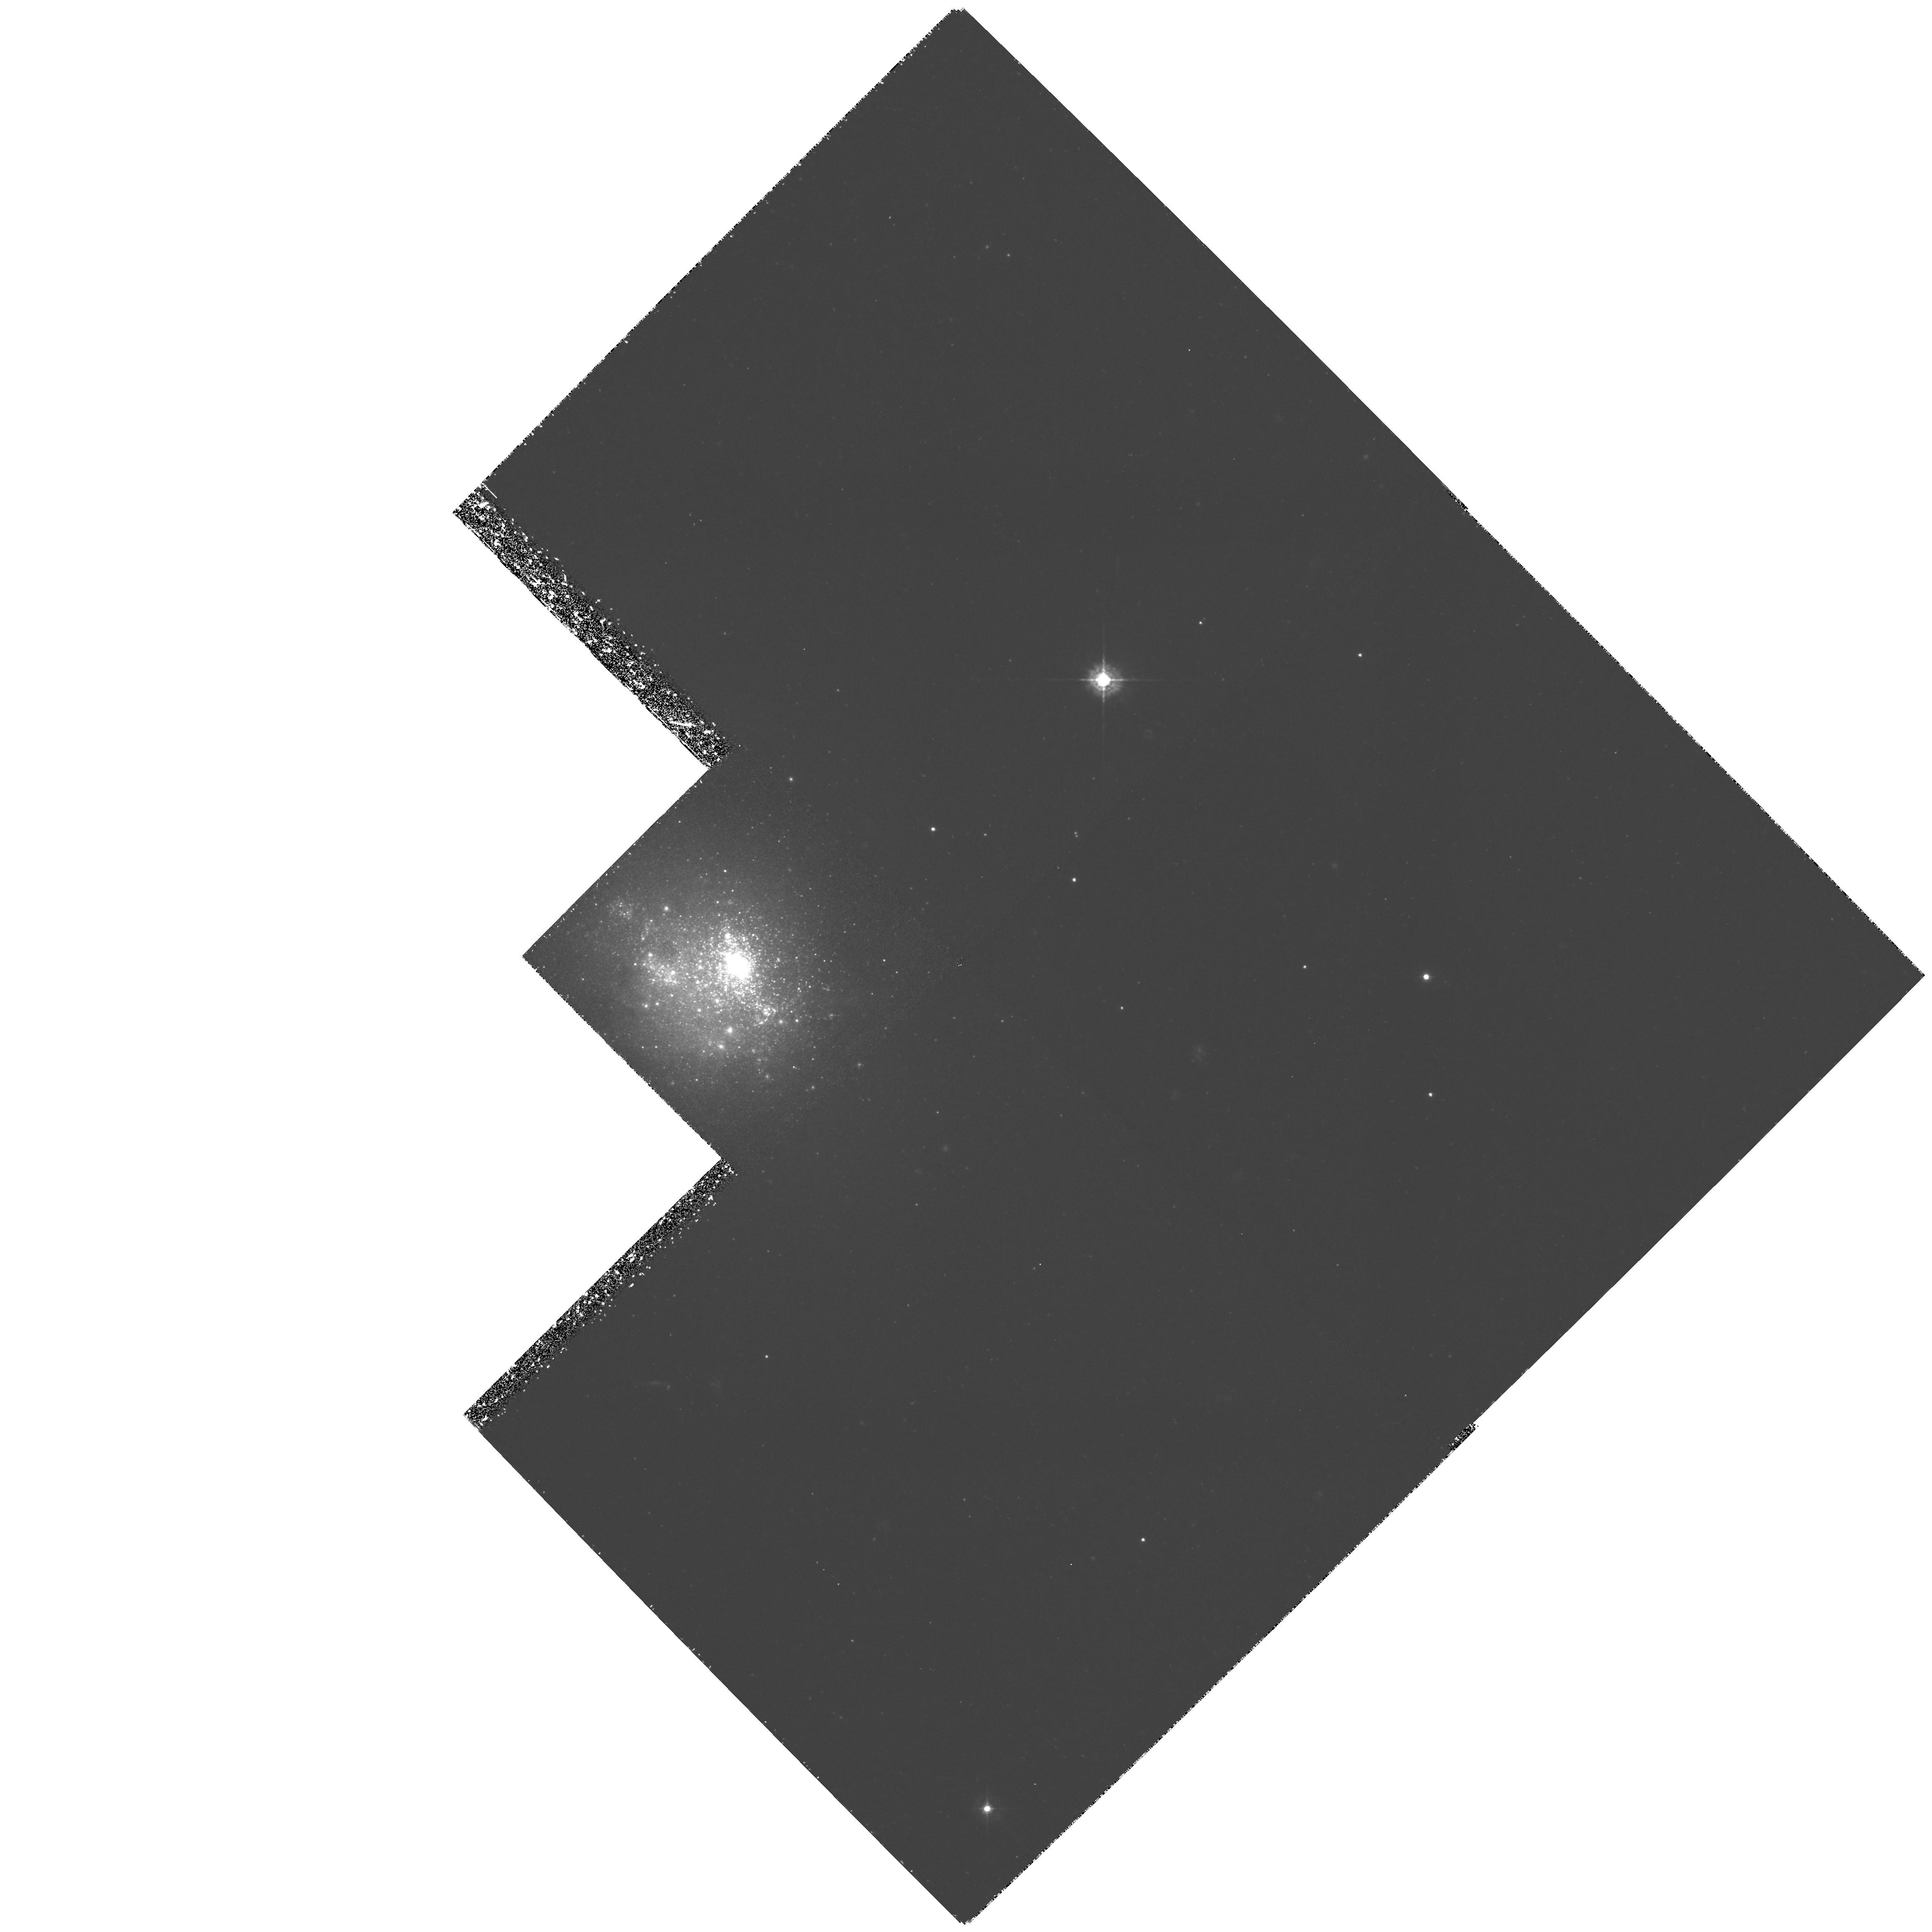
Target: NGC1705
Instrument: WFPC2/PC
Filter: F439W
Exposure: 4 h
Observation ID: hst_7506_03_wfpc2_pc_f439w_u51q03

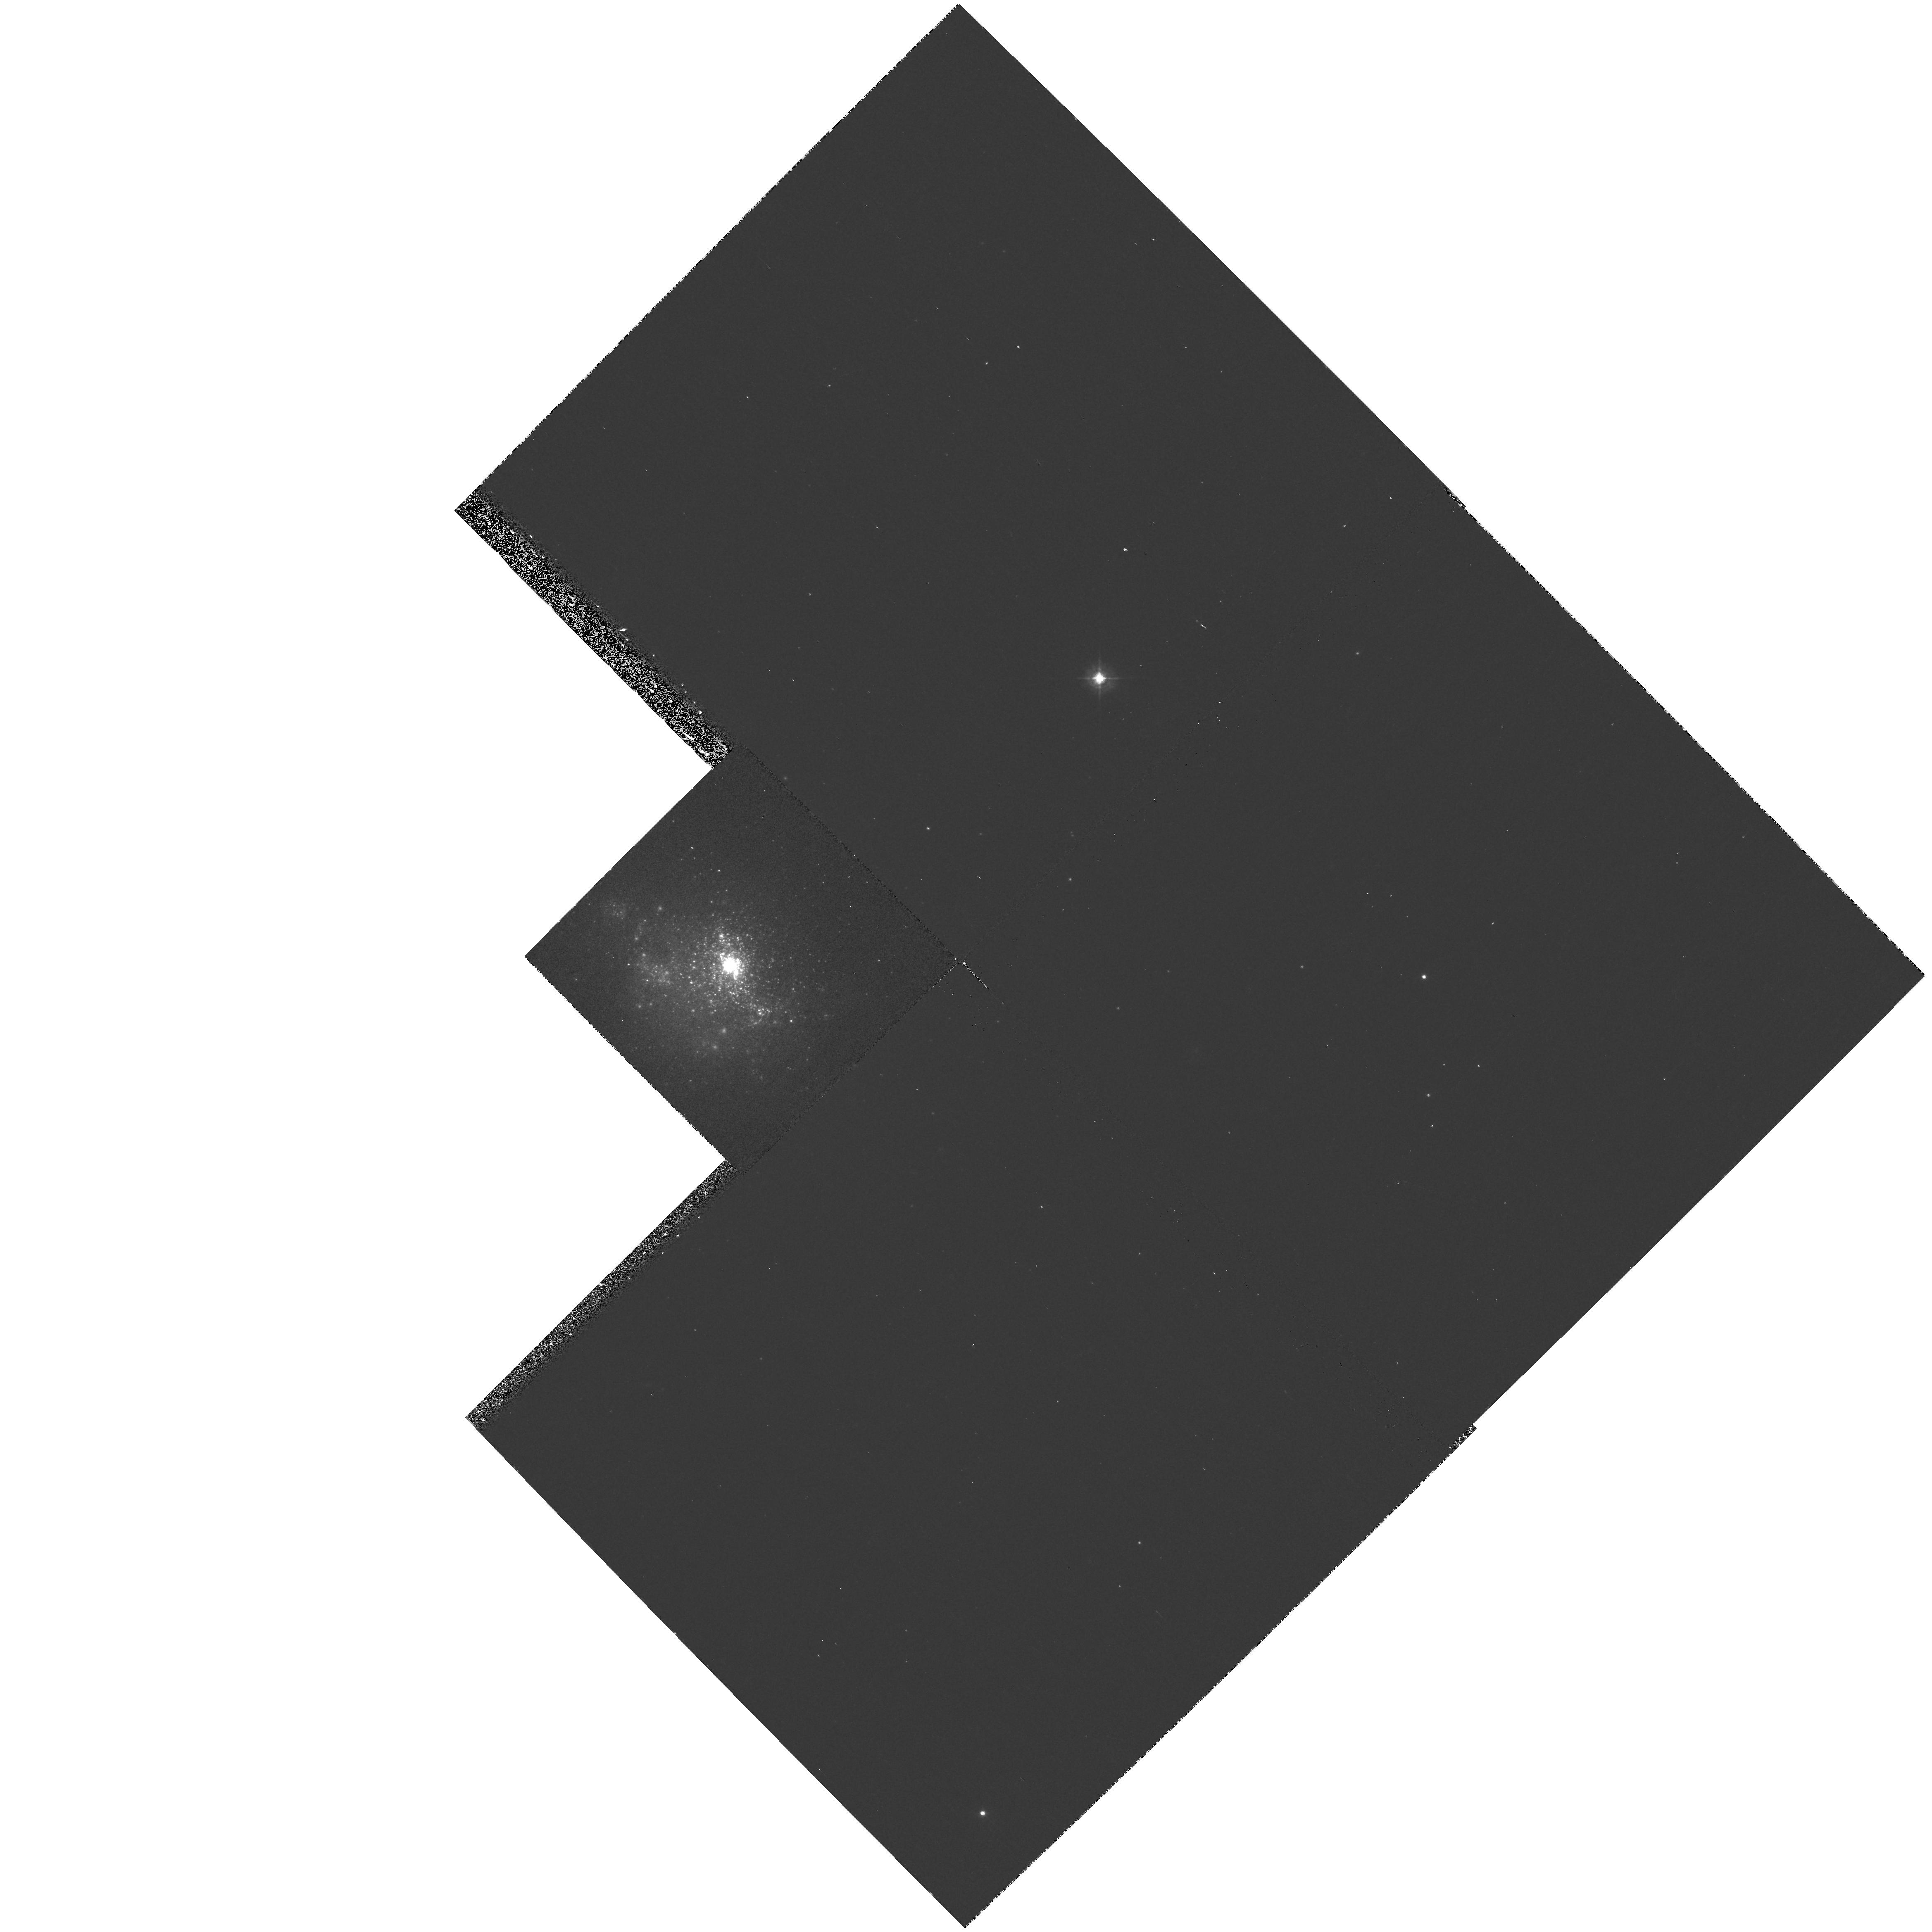
Target: NGC1705
Instrument: WFPC2/PC
Filter: F380W
Exposure: 17 min
Observation ID: hst_7506_04_wfpc2_pc_f380w_u51q04

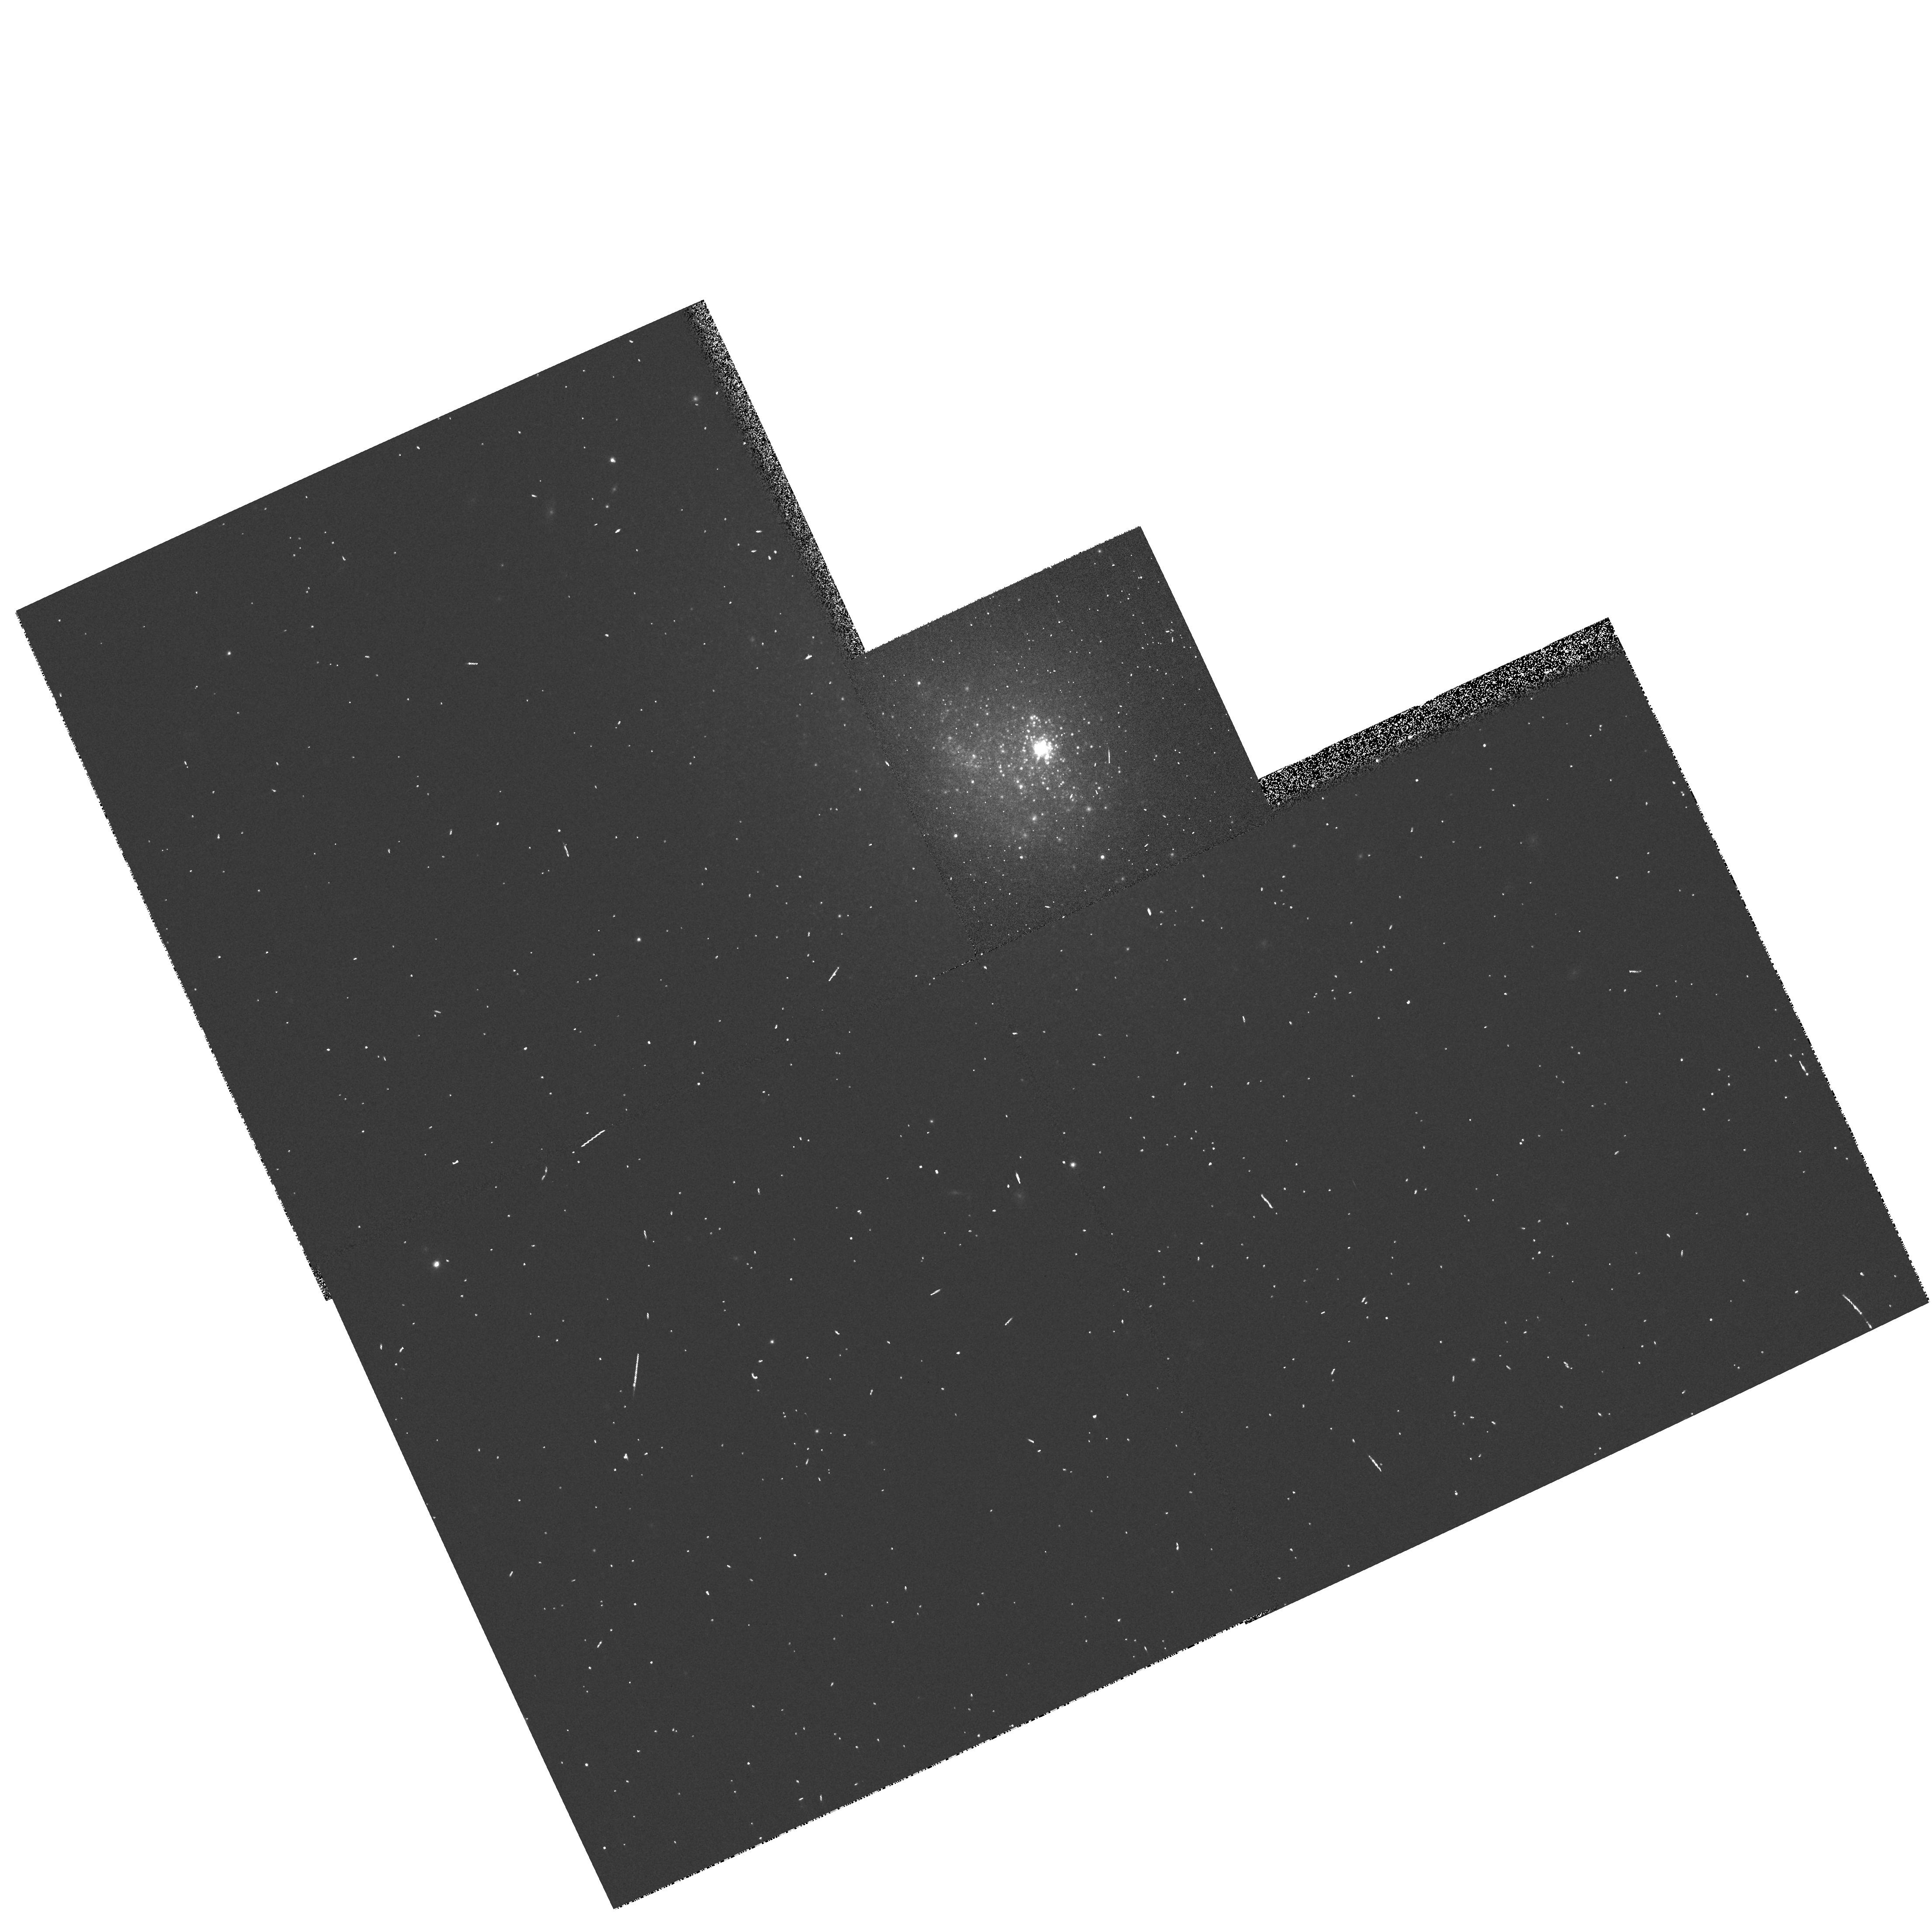
Target: NGC1705
Instrument: WFPC2/PC
Filter: F814W
Exposure: 2 min
Observation ID: hst_7506_54_wfpc2_pc_f814w_u51q54

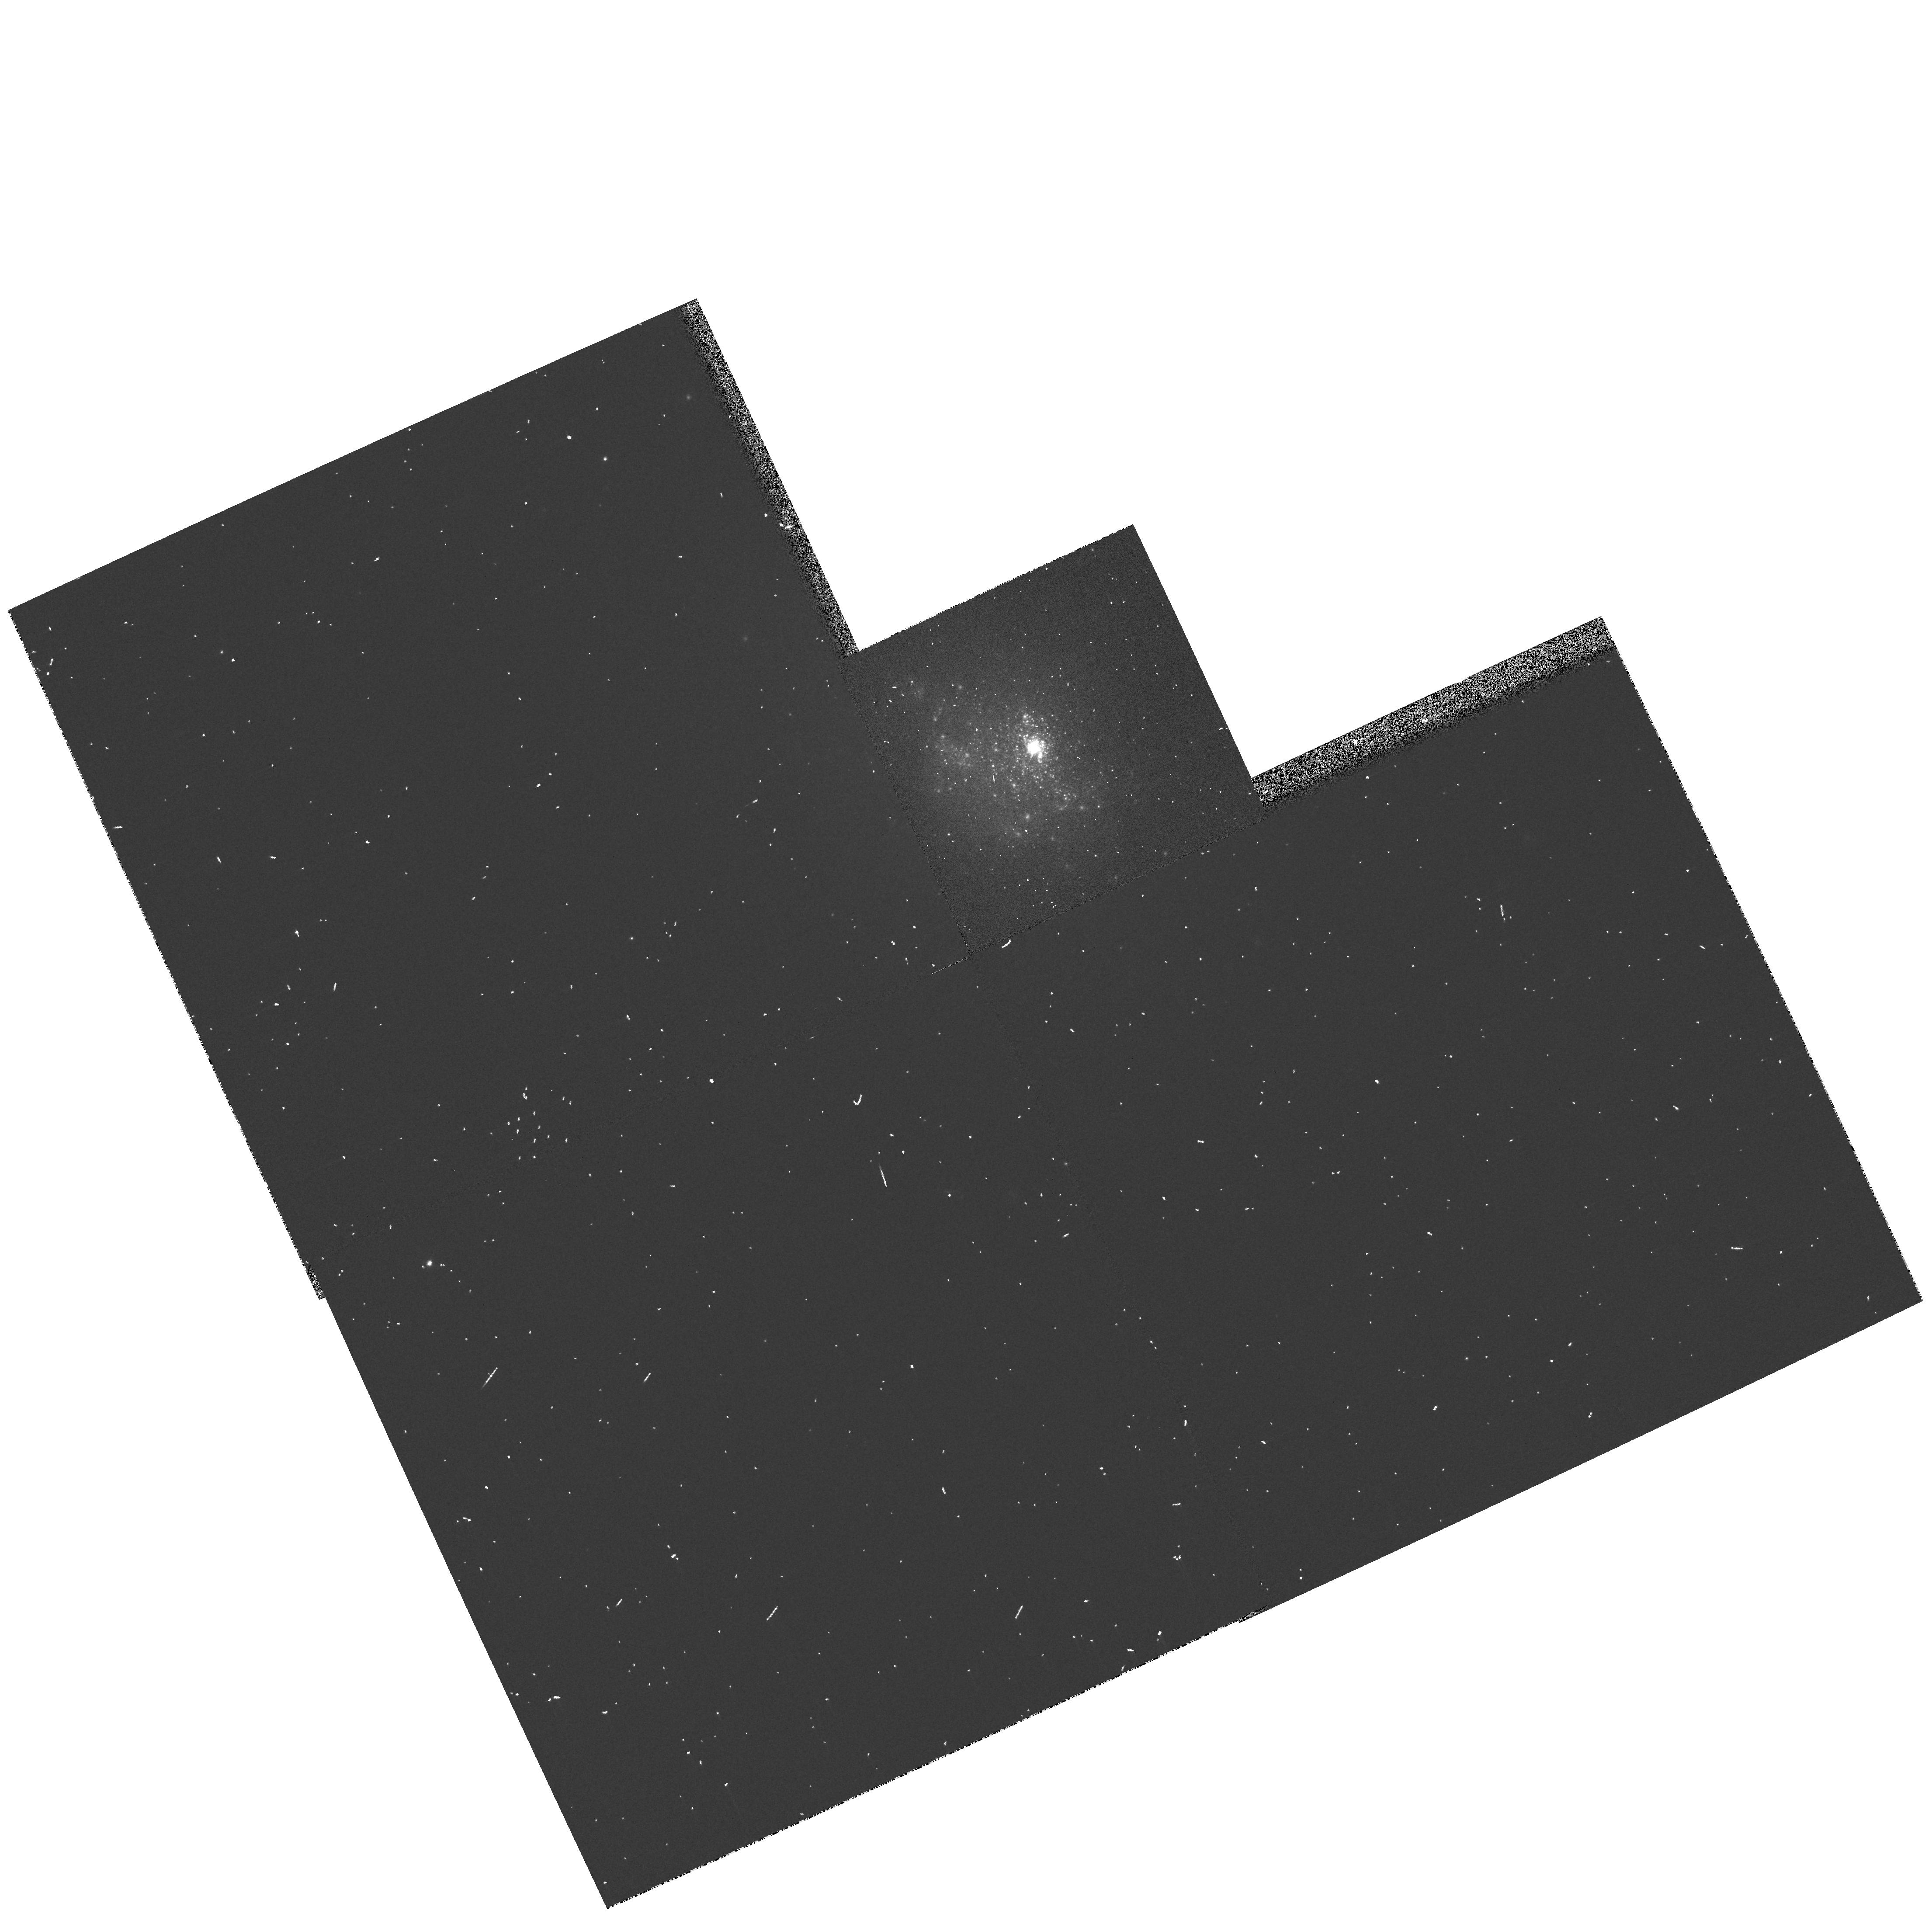
Target: NGC1705
Instrument: WFPC2/PC
Filter: F555W
Exposure: 1 min
Observation ID: hst_7506_54_wfpc2_pc_f555w_u51q54

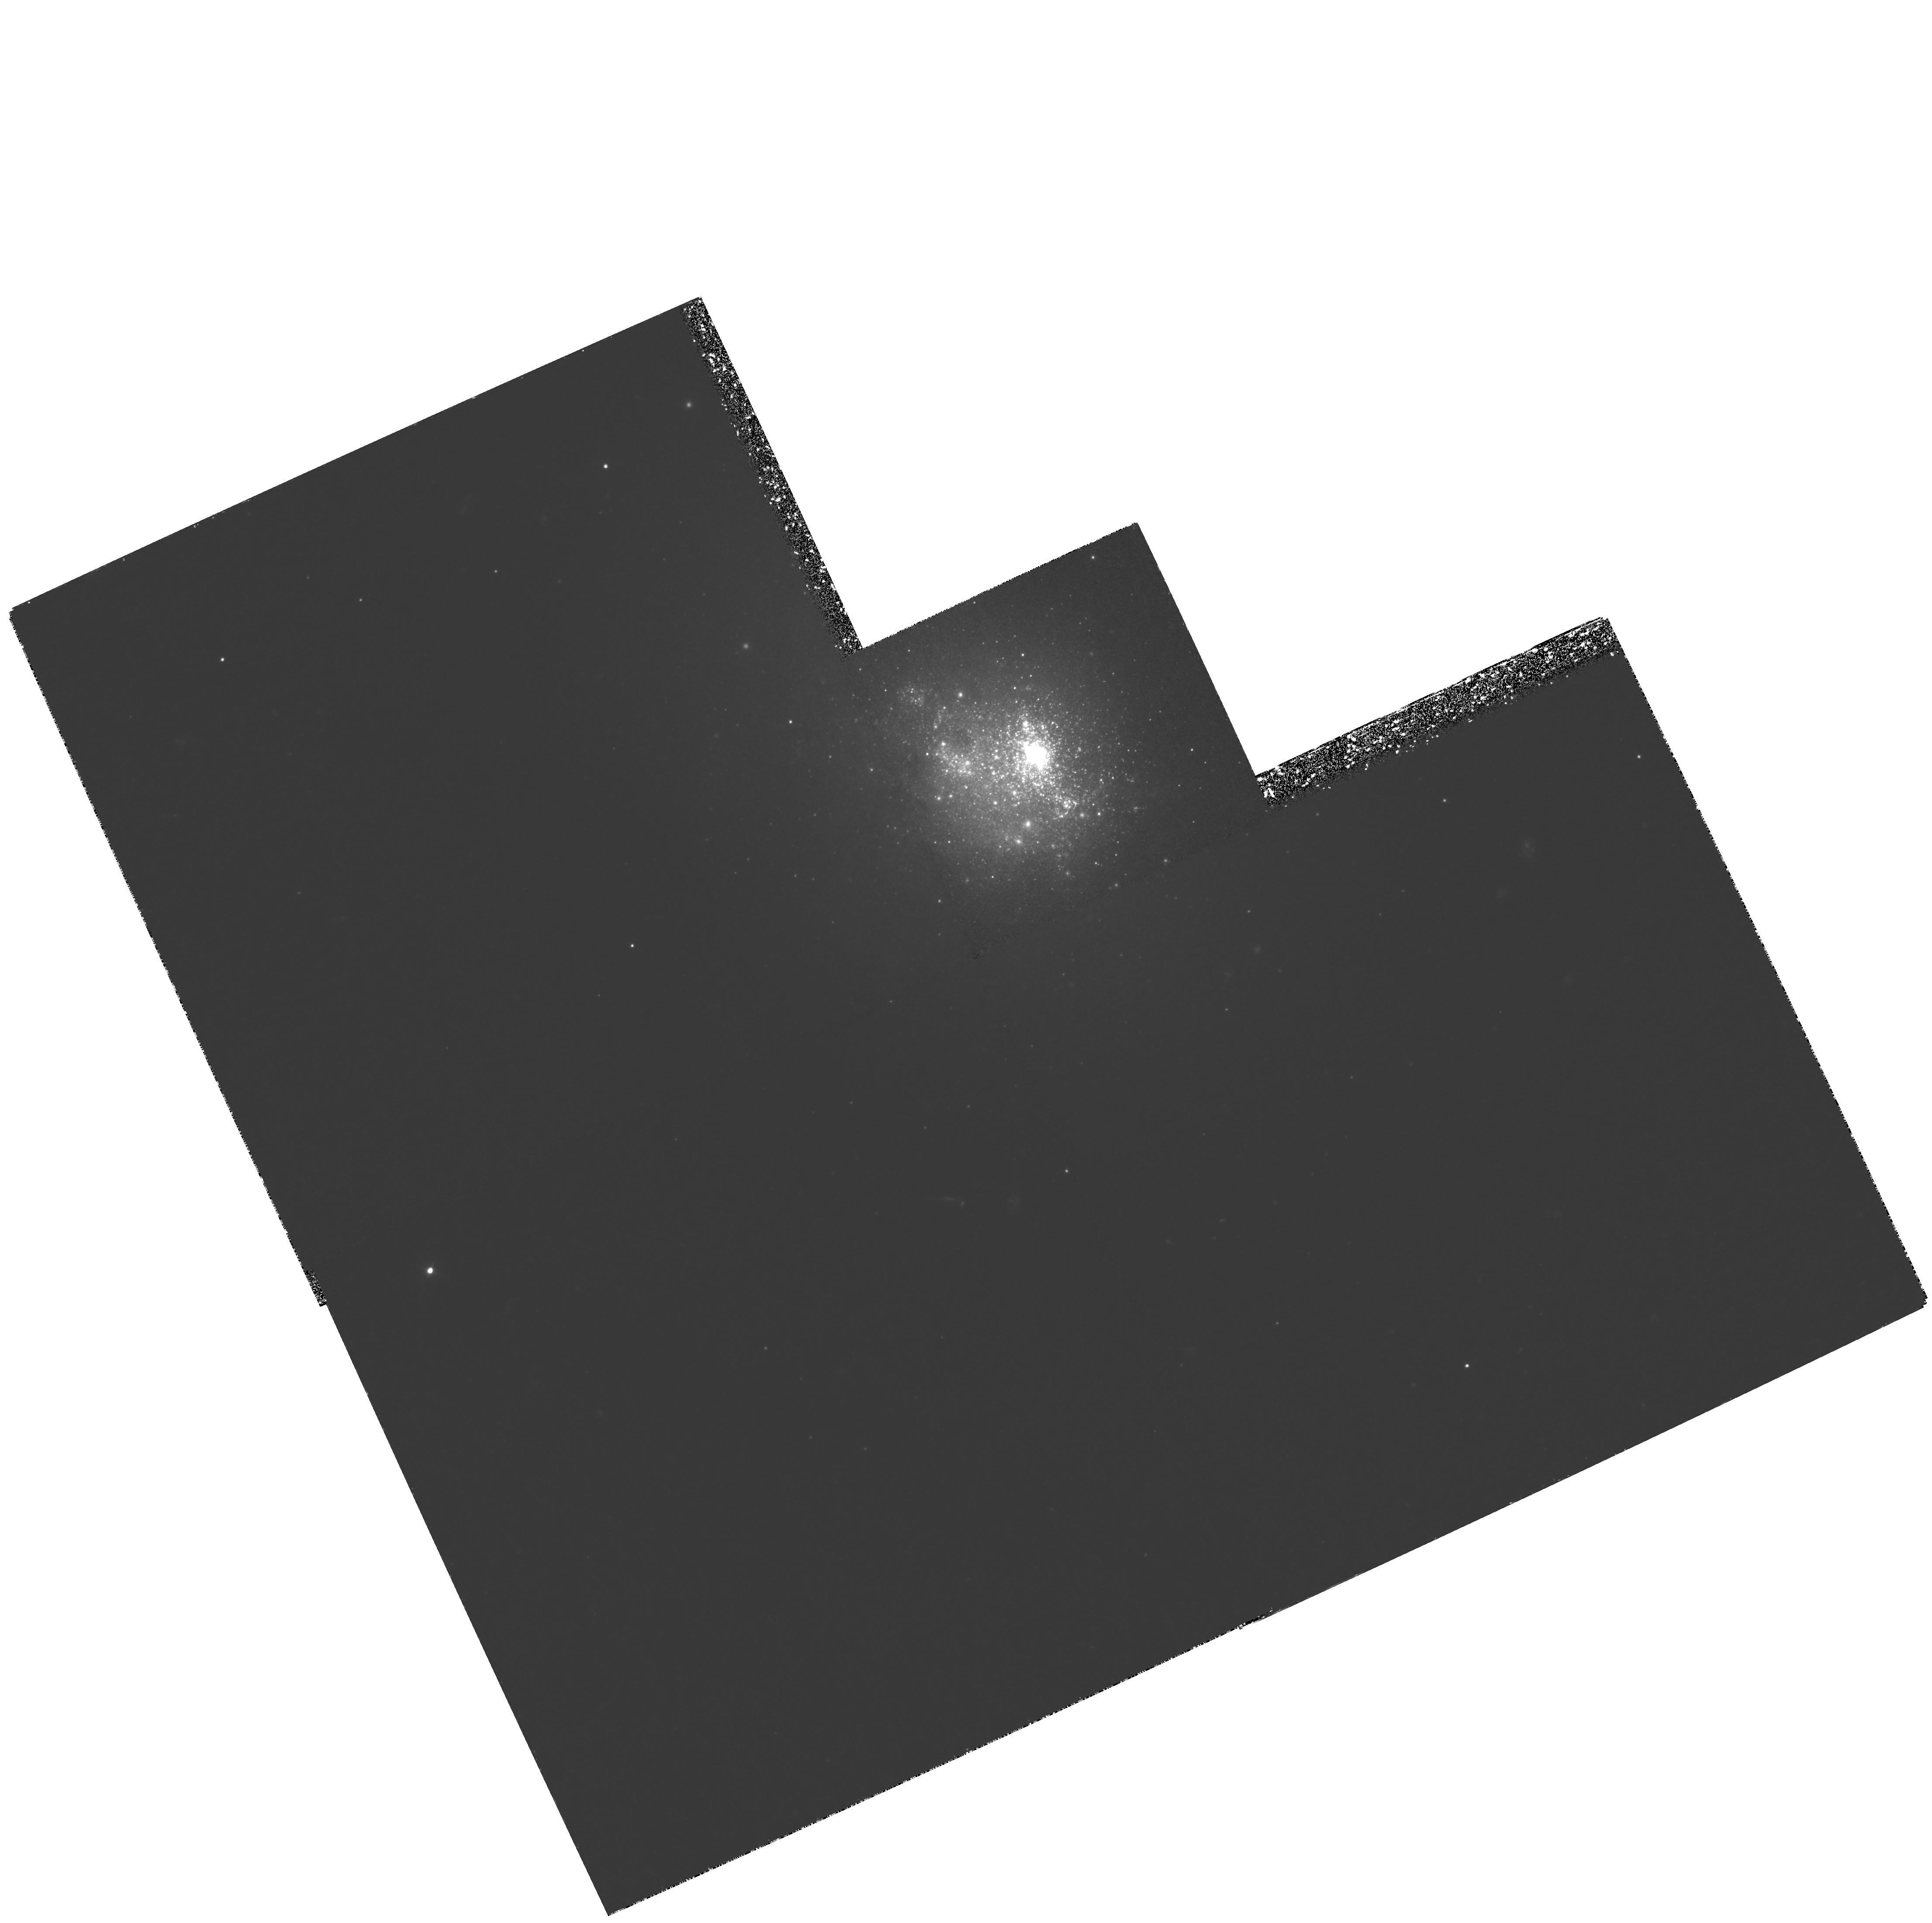
Target: NGC1705
Instrument: WFPC2/PC
Filter: F439W
Exposure: 6.4 h
Observation ID: hst_7506_53_wfpc2_pc_f439w_u51q53

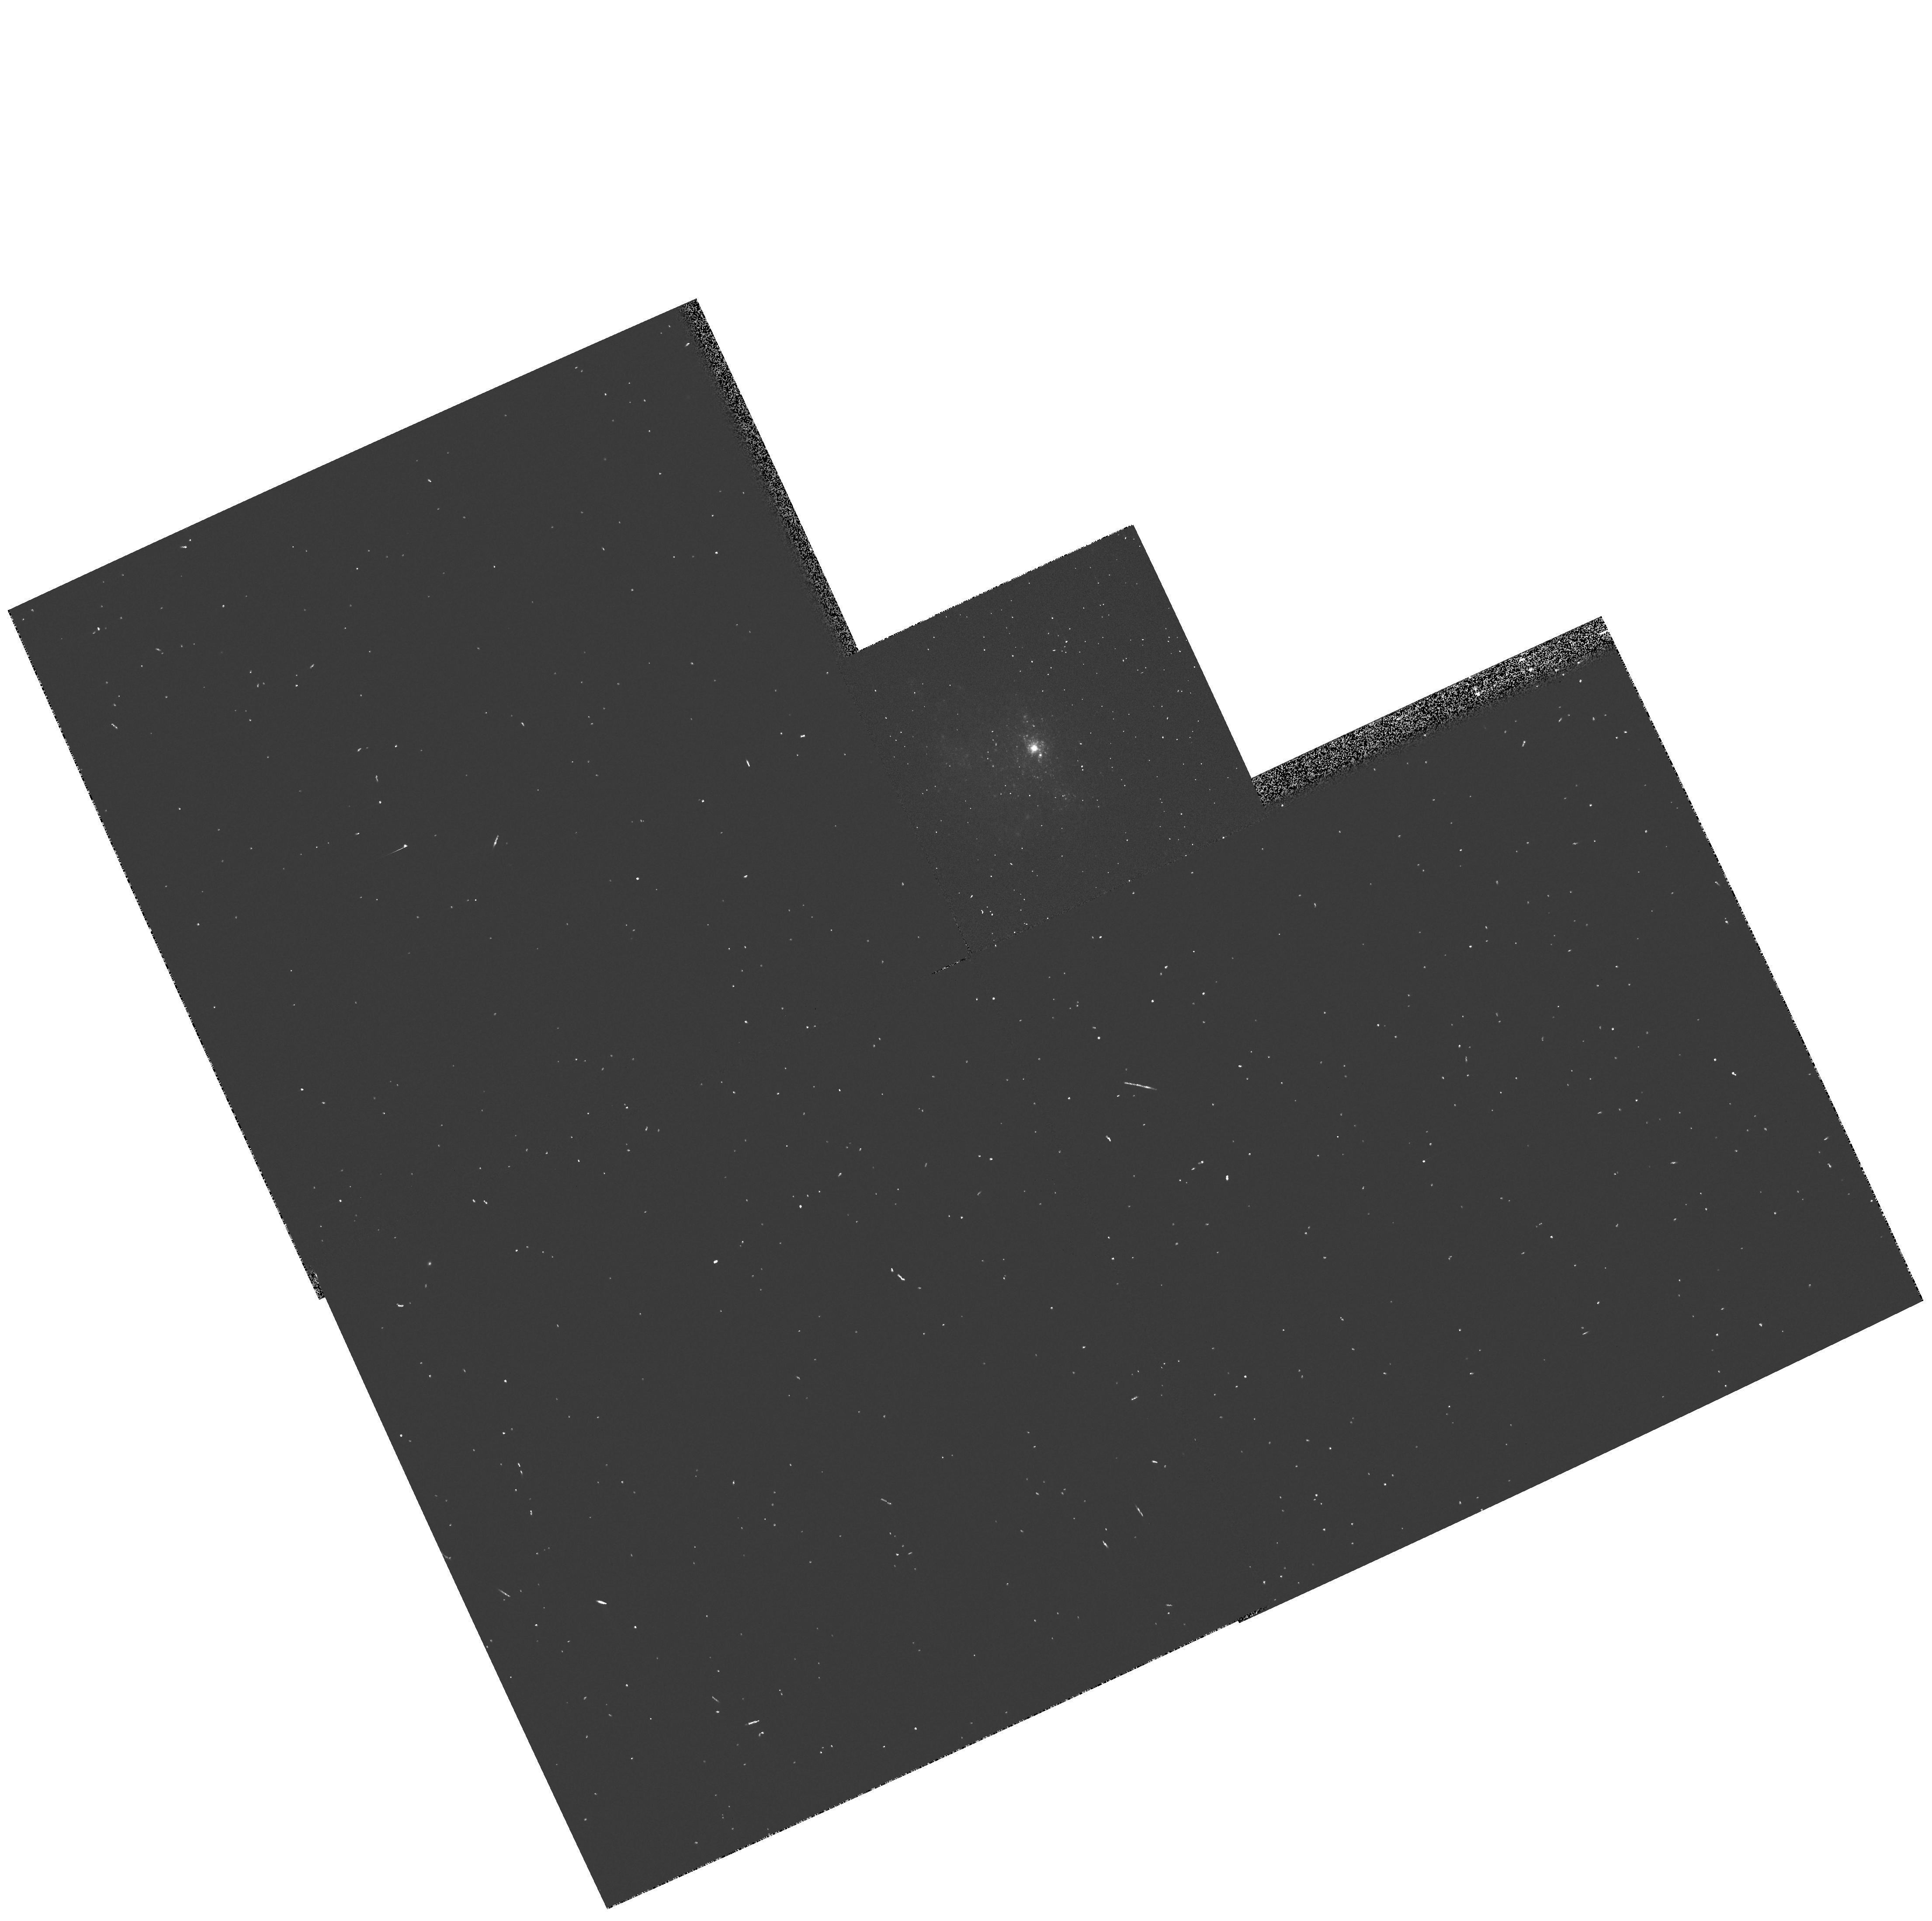
Target: NGC1705
Instrument: WFPC2/PC
Filter: F439W
Exposure: 2 min
Observation ID: hst_7506_54_wfpc2_pc_f439w_u51q54

NGC 1705: a Benchmark for Galaxy Evolution (PI: Tosi, Monica)

We propose to perform a case study of the star formation history and chemical evolution of NGC1705, an irregular galaxy with distance modulus ~28, whose stellar content cannot be resolved from ground. For this galaxy there is direct observational evidence for the presence of a galactic wind, a phenomenon predicted by most chemical evolution models for this type of galaxy. Its star formation history will be derived by using two complementary methods: the comparison of CMD's based on WFPC2 images, with theoretical simulations for those regions of the galaxy resolved into stars, and the analysis of the UV spectra of the stellar supercluster with corresponding theoretical models. These spectra have already been taken with GHRS and are available from the archive. The derived star formation rate and IMF will be used to compute: (i) the energy input into the ISM, to be compared with the energetics of the superwinds; (ii) the chemical enrichment of the galaxy; and (iii) the mass in heavy elements lost from the galaxy. The status of NGC 1705 will be compared to the similar system NGC 1569, currently being investigated by us, and to other nearby irregulars.